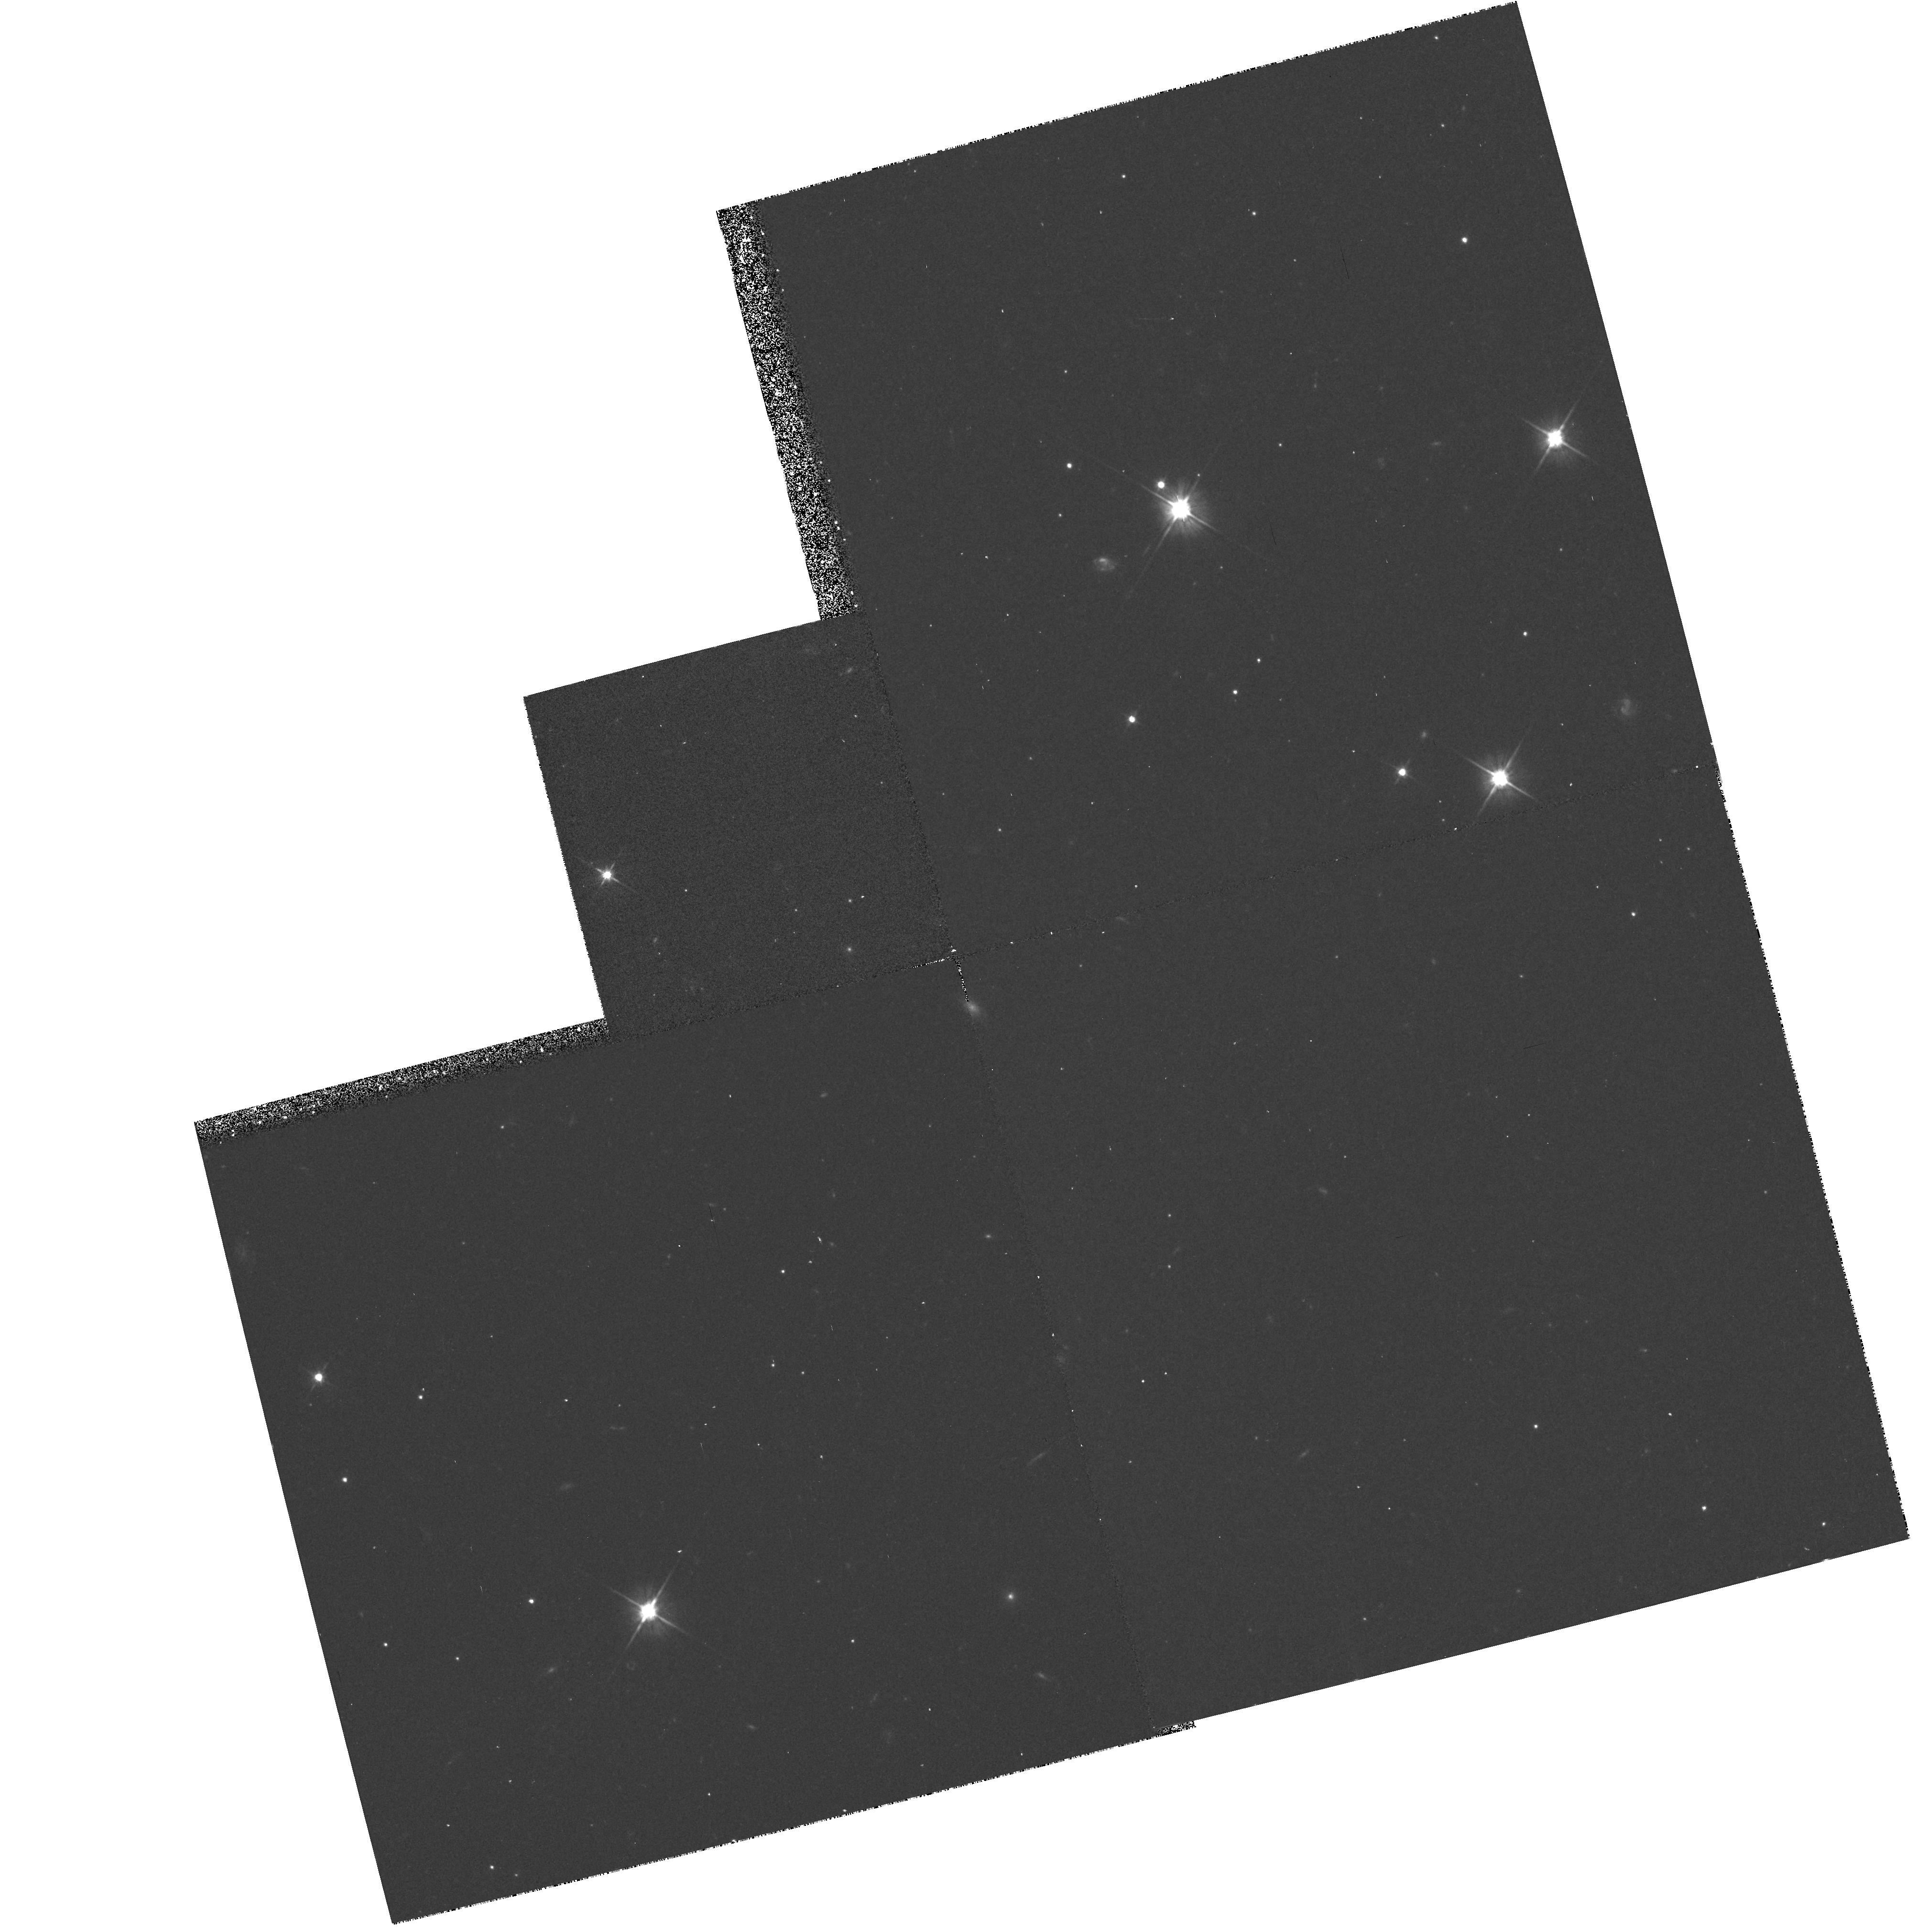
Target: HI-LAT. Instrument: WFPC2/PC. Filter: F606W. Exposure: 20 min. Observation ID: hst_5370_04_wfpc2_pc_f606w_u27r04

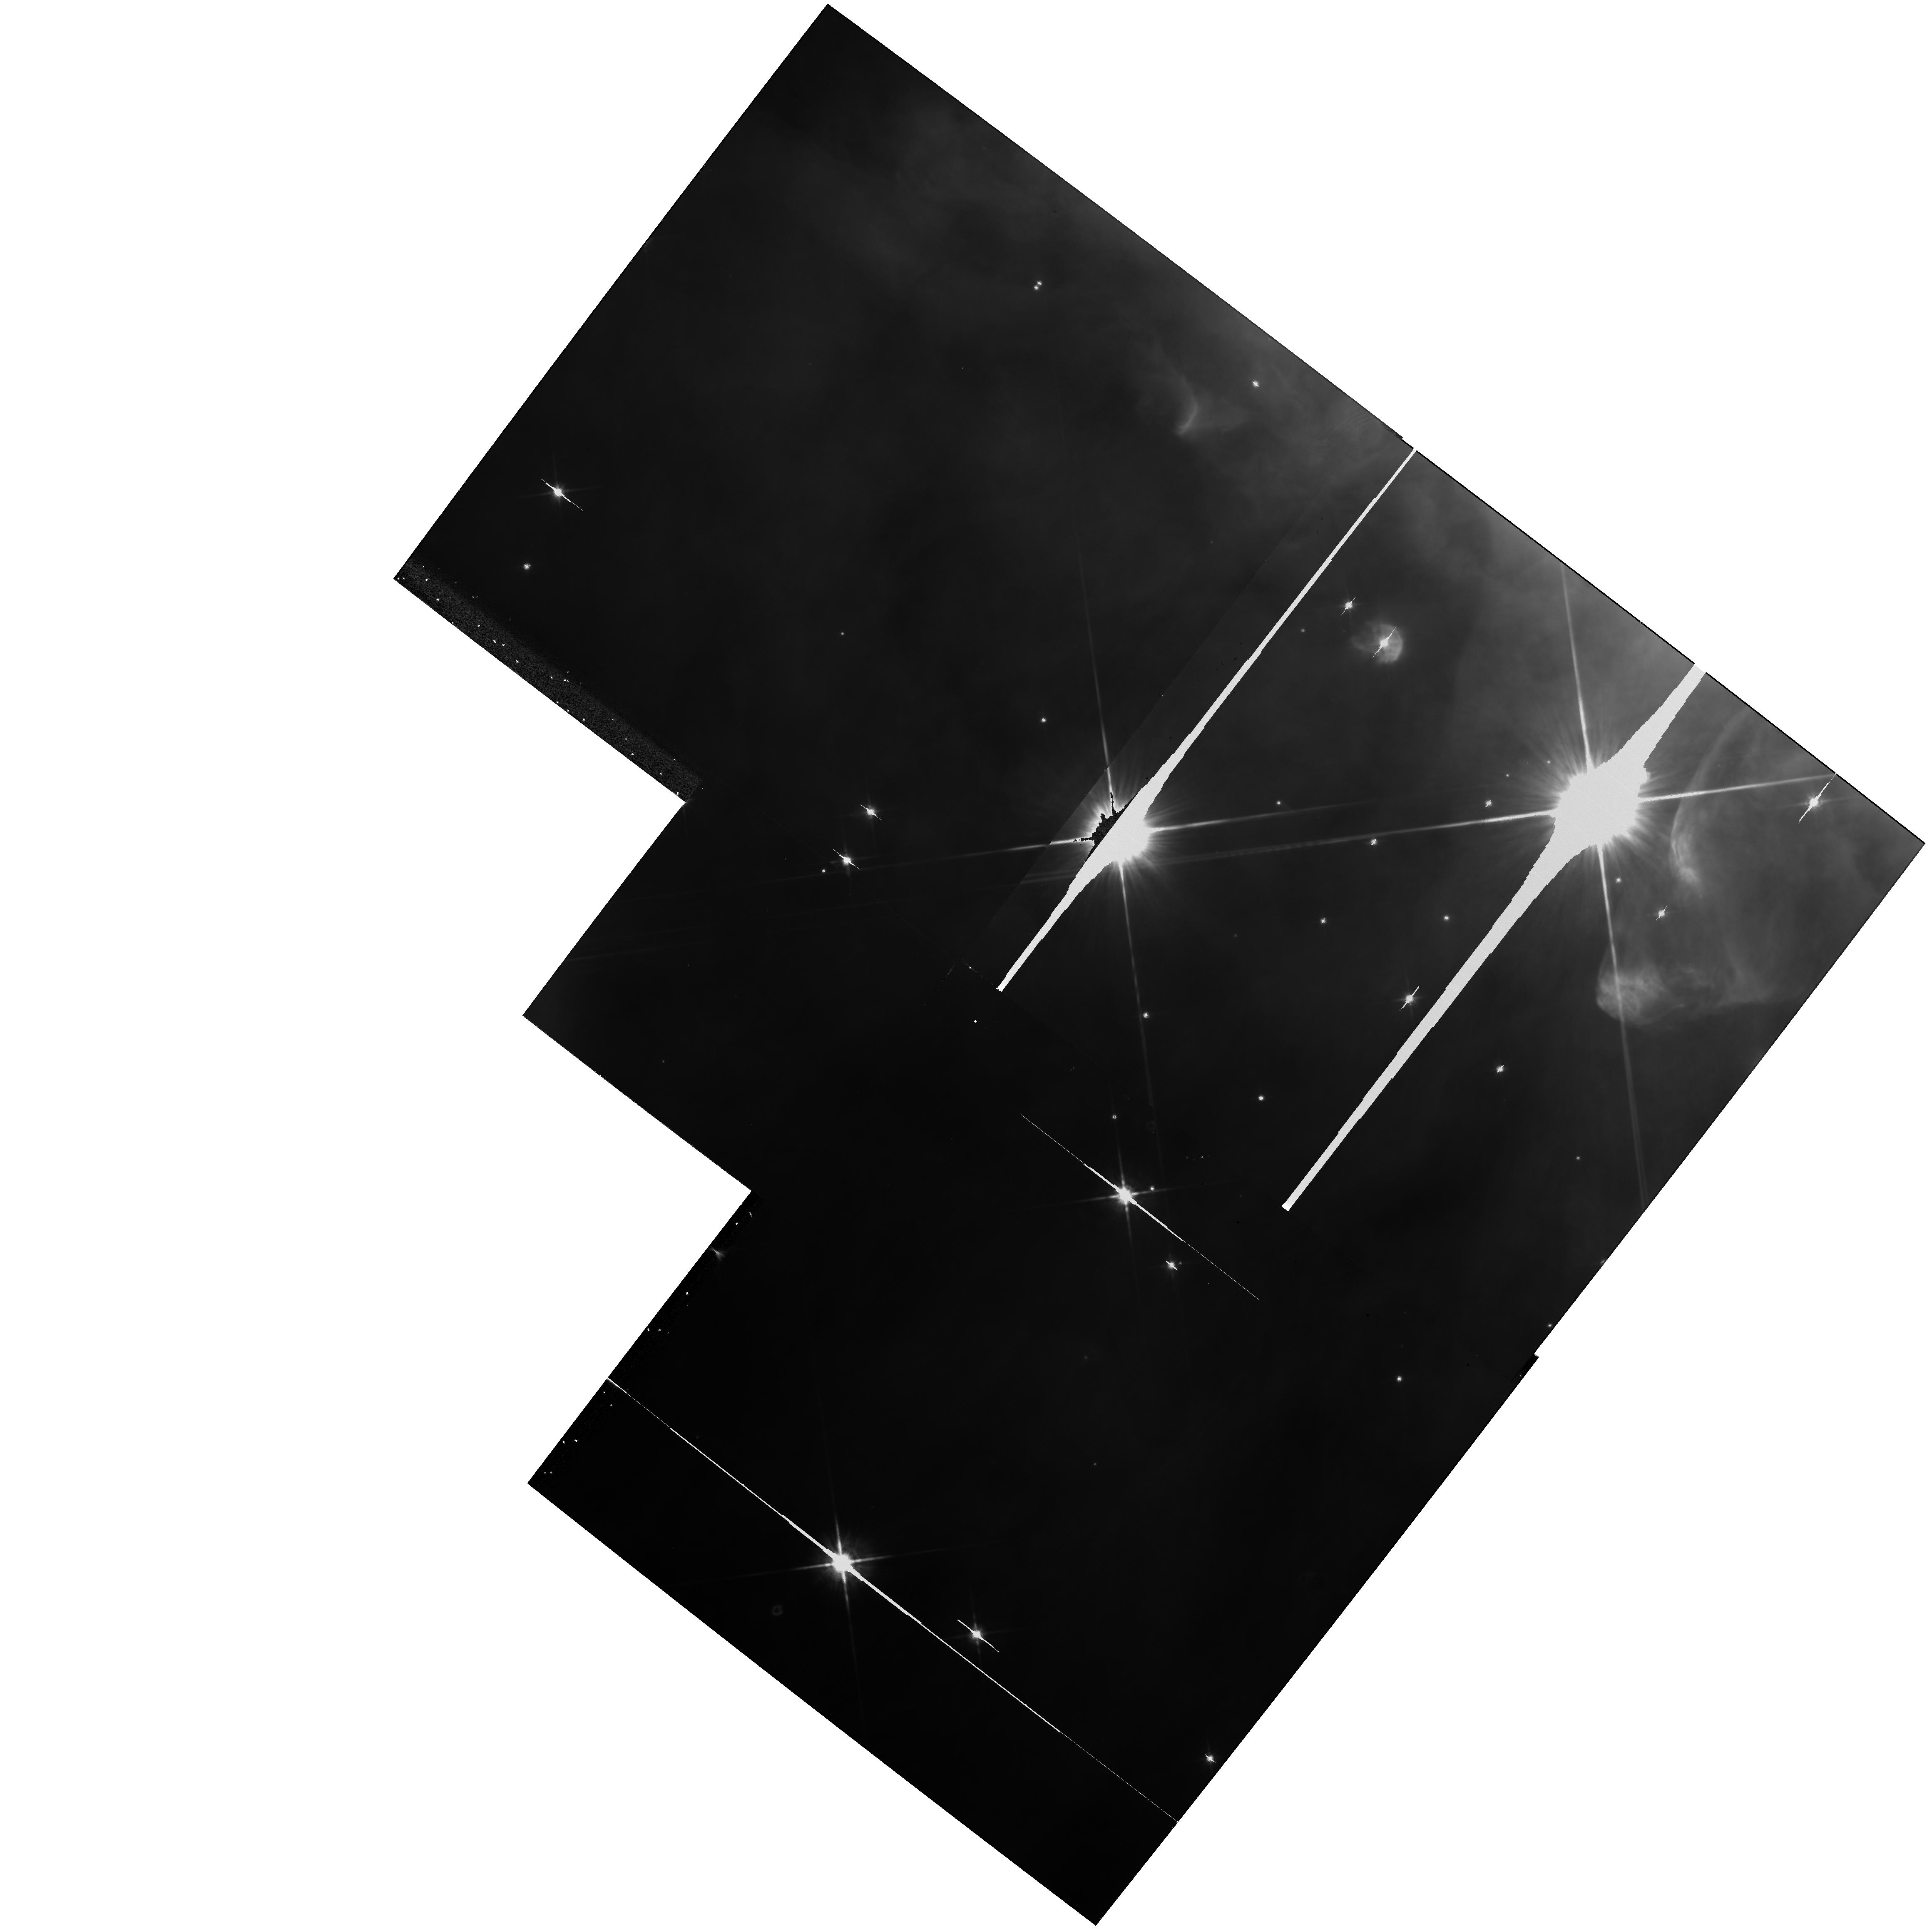
Target: HI-LAT. Instrument: WFPC2/PC. Filter: F814W. Exposure: 13 min. Observation ID: hst_5370_f3_wfpc2_pc_f814w_u27rf3

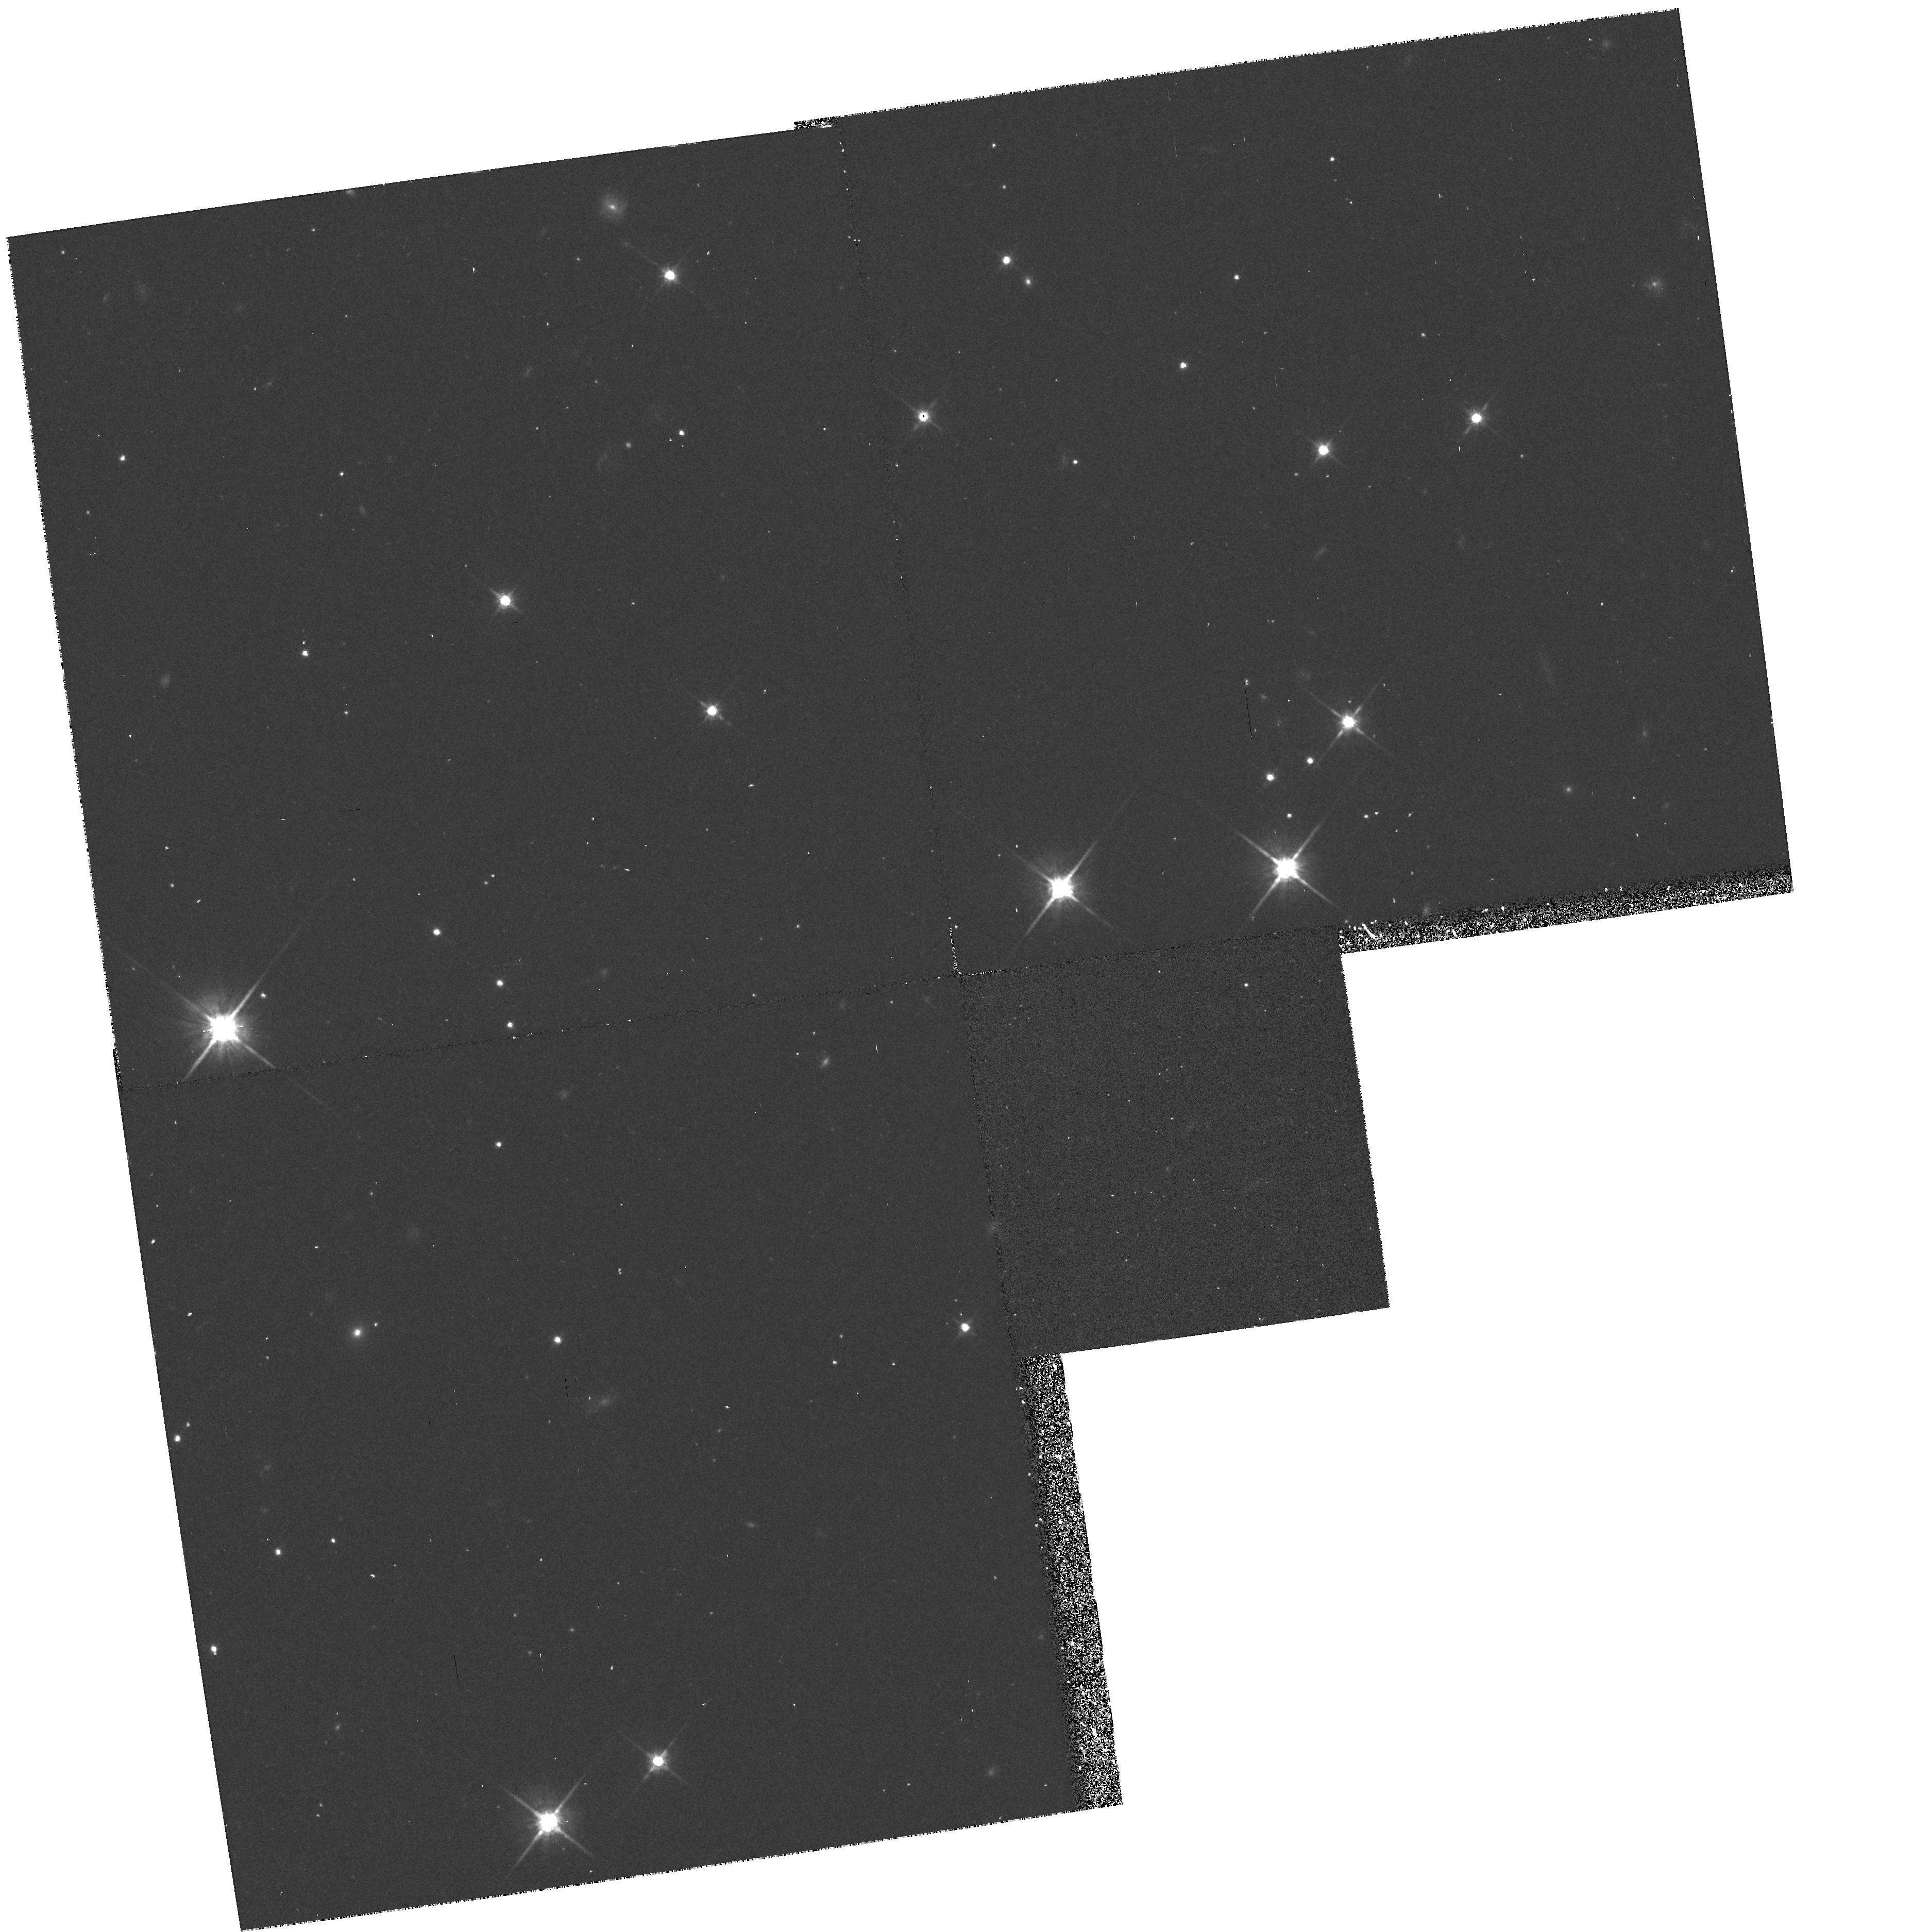
Target: HI-LAT. Instrument: WFPC2/PC. Filter: F814W. Exposure: 33 min. Observation ID: hst_5370_se_wfpc2_pc_f814w_u27rse

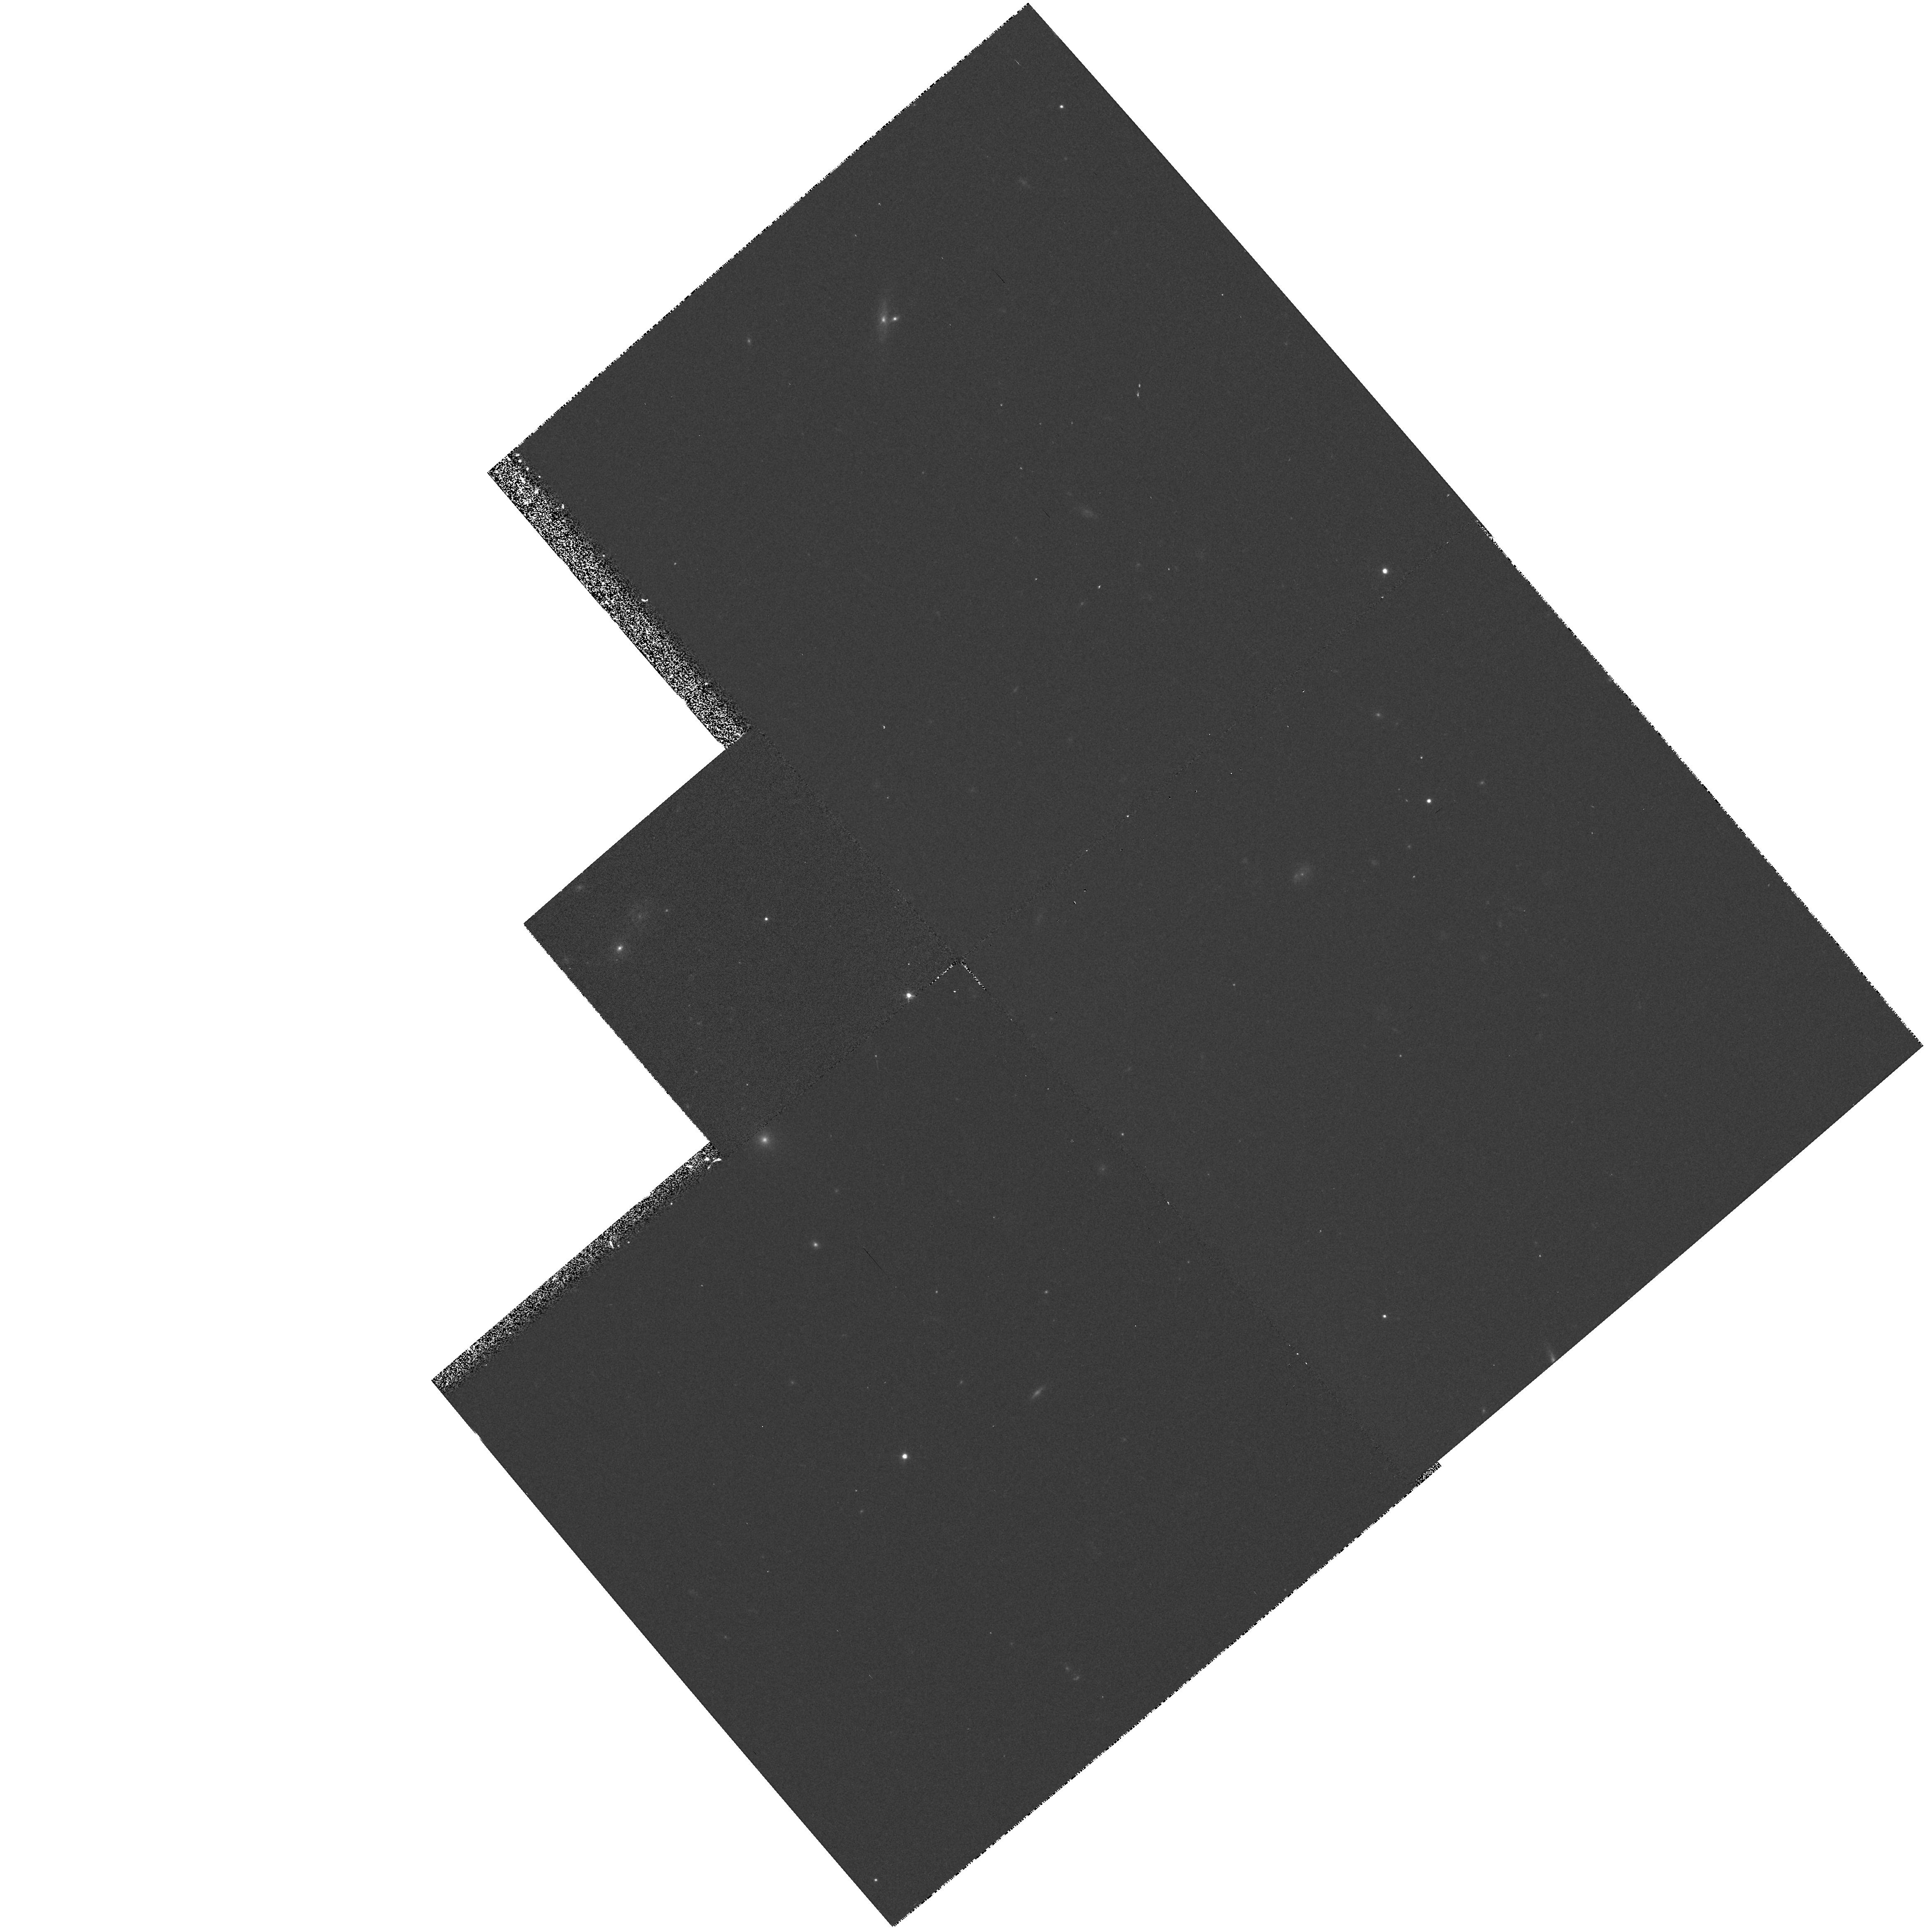
Target: HI-LAT. Instrument: WFPC2/PC. Filter: F606W. Exposure: 13 min. Observation ID: hst_5370_ek_wfpc2_pc_f606w_u27rek

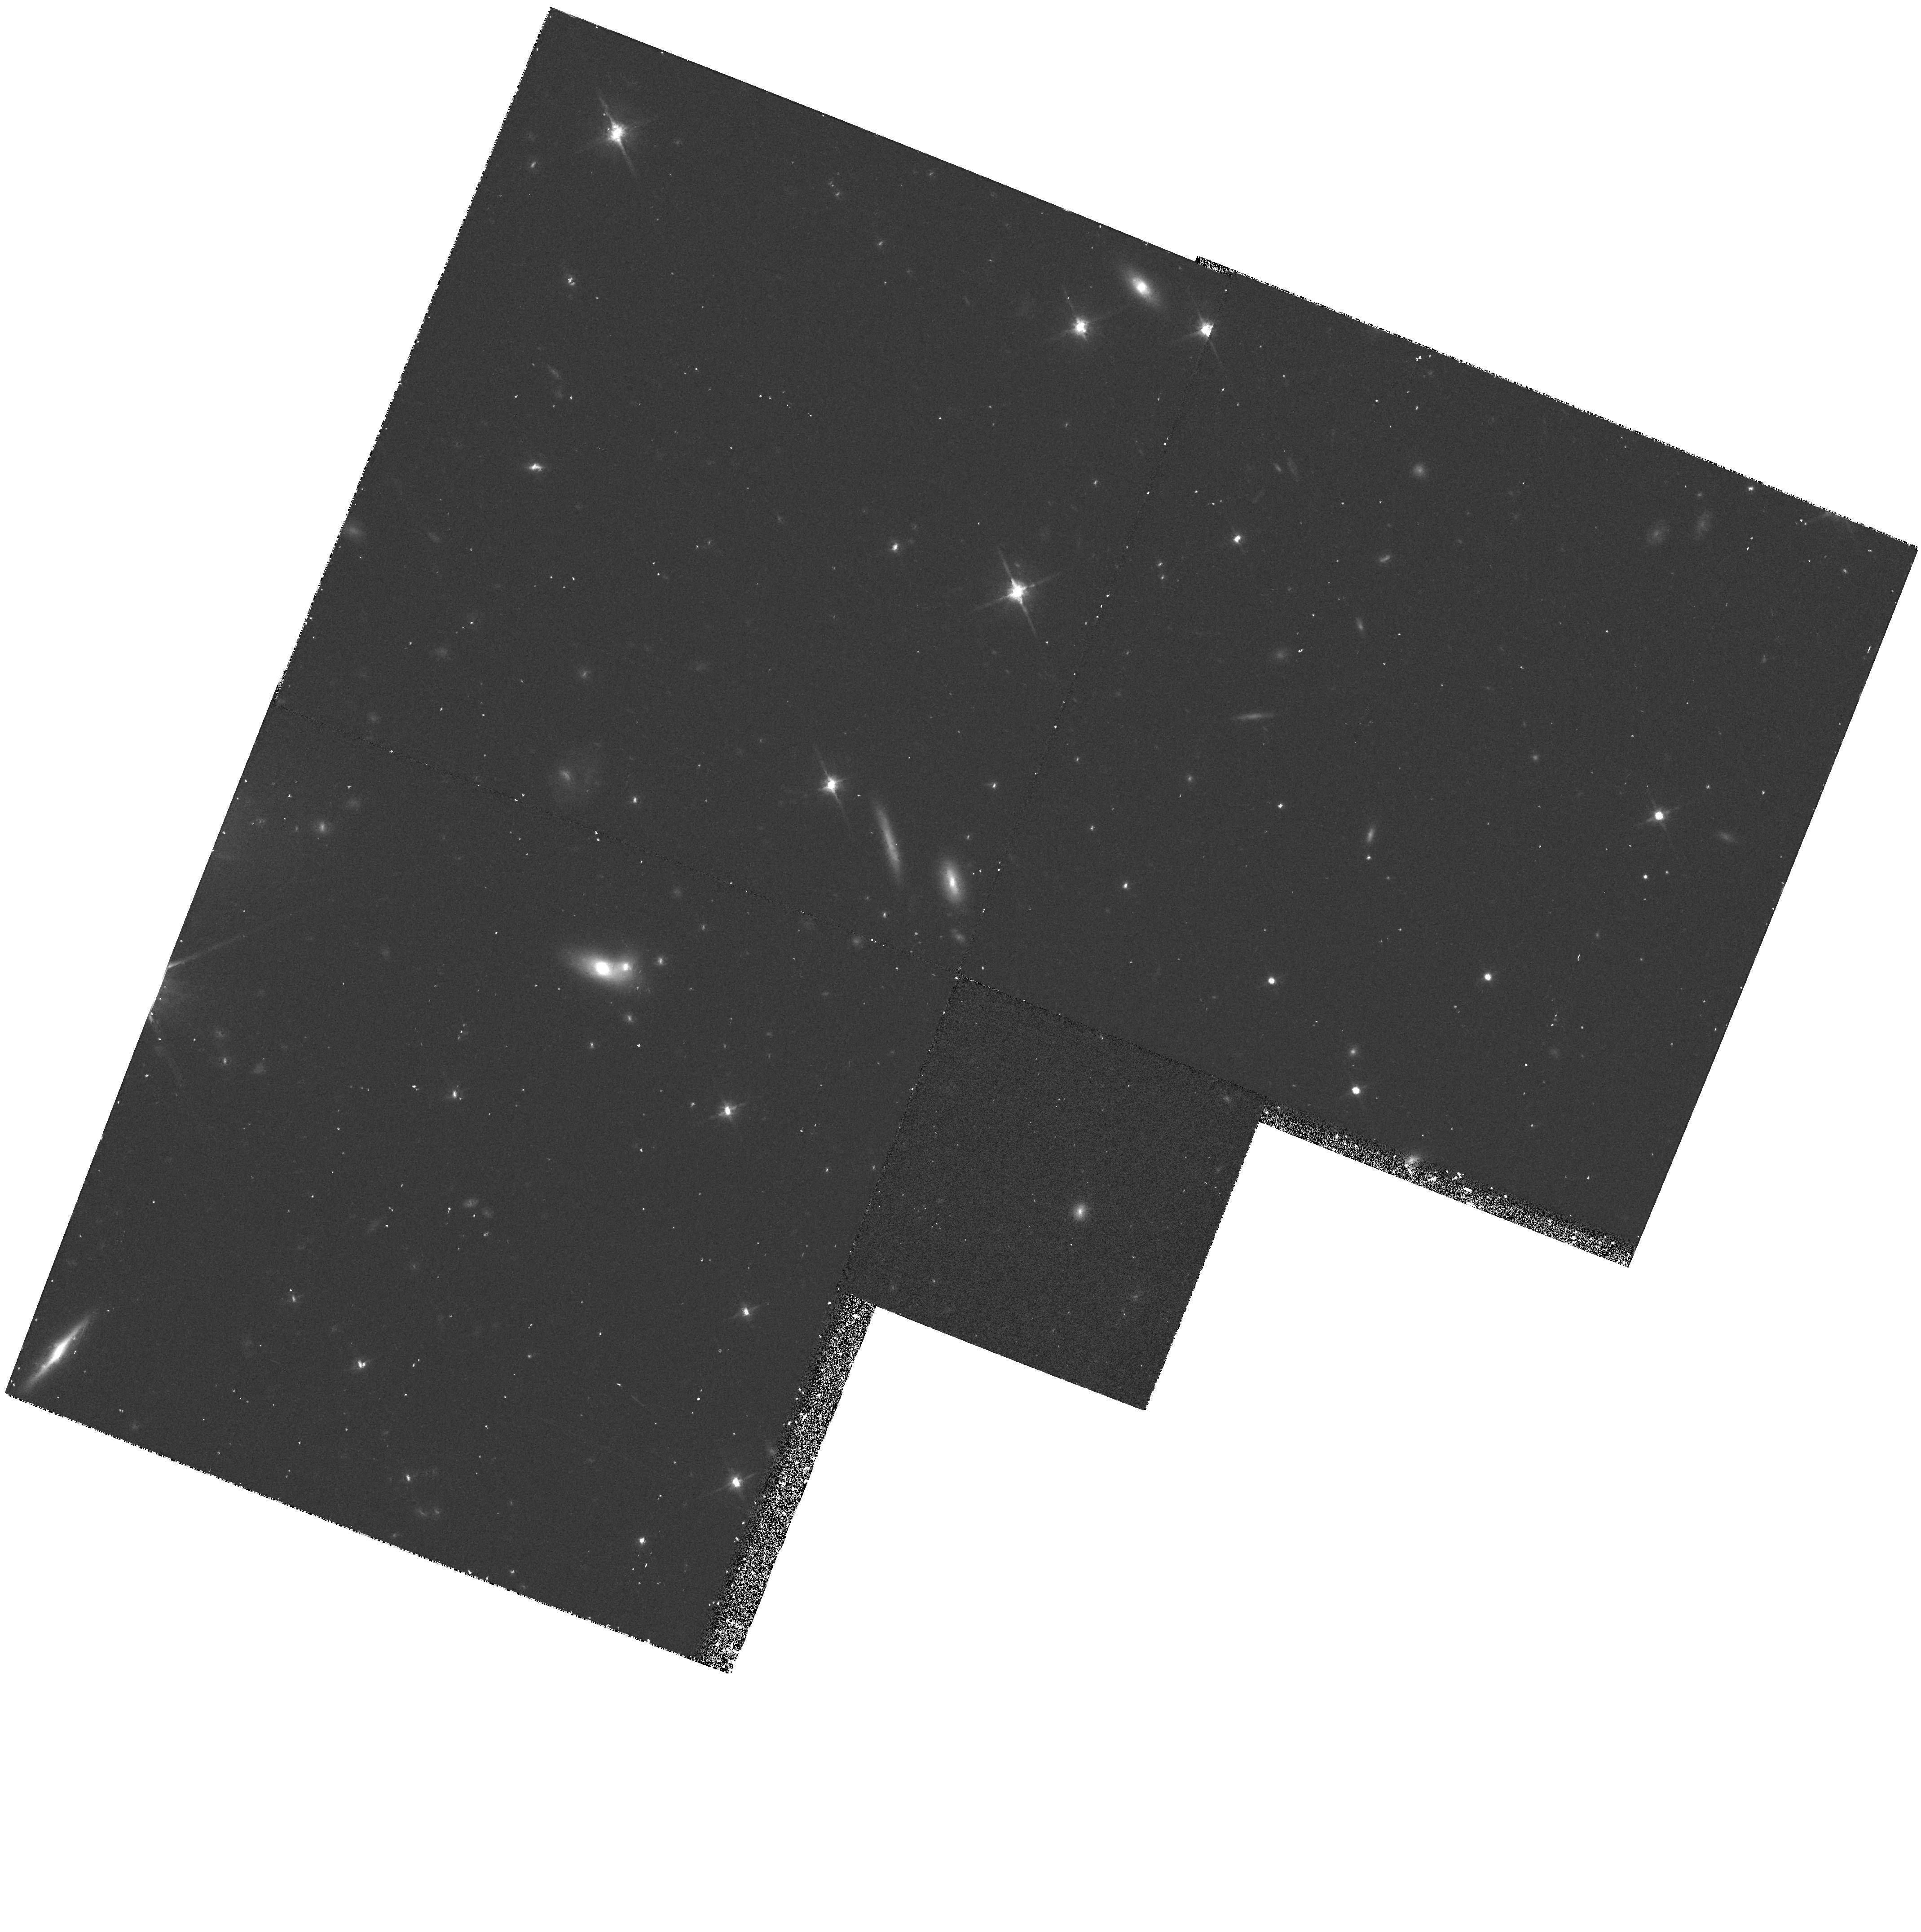
Target: HI-LAT. Instrument: WFPC2/PC. Filter: F814W. Exposure: 33 min. Observation ID: hst_5370_br_wfpc2_pc_f814w_u27rbr

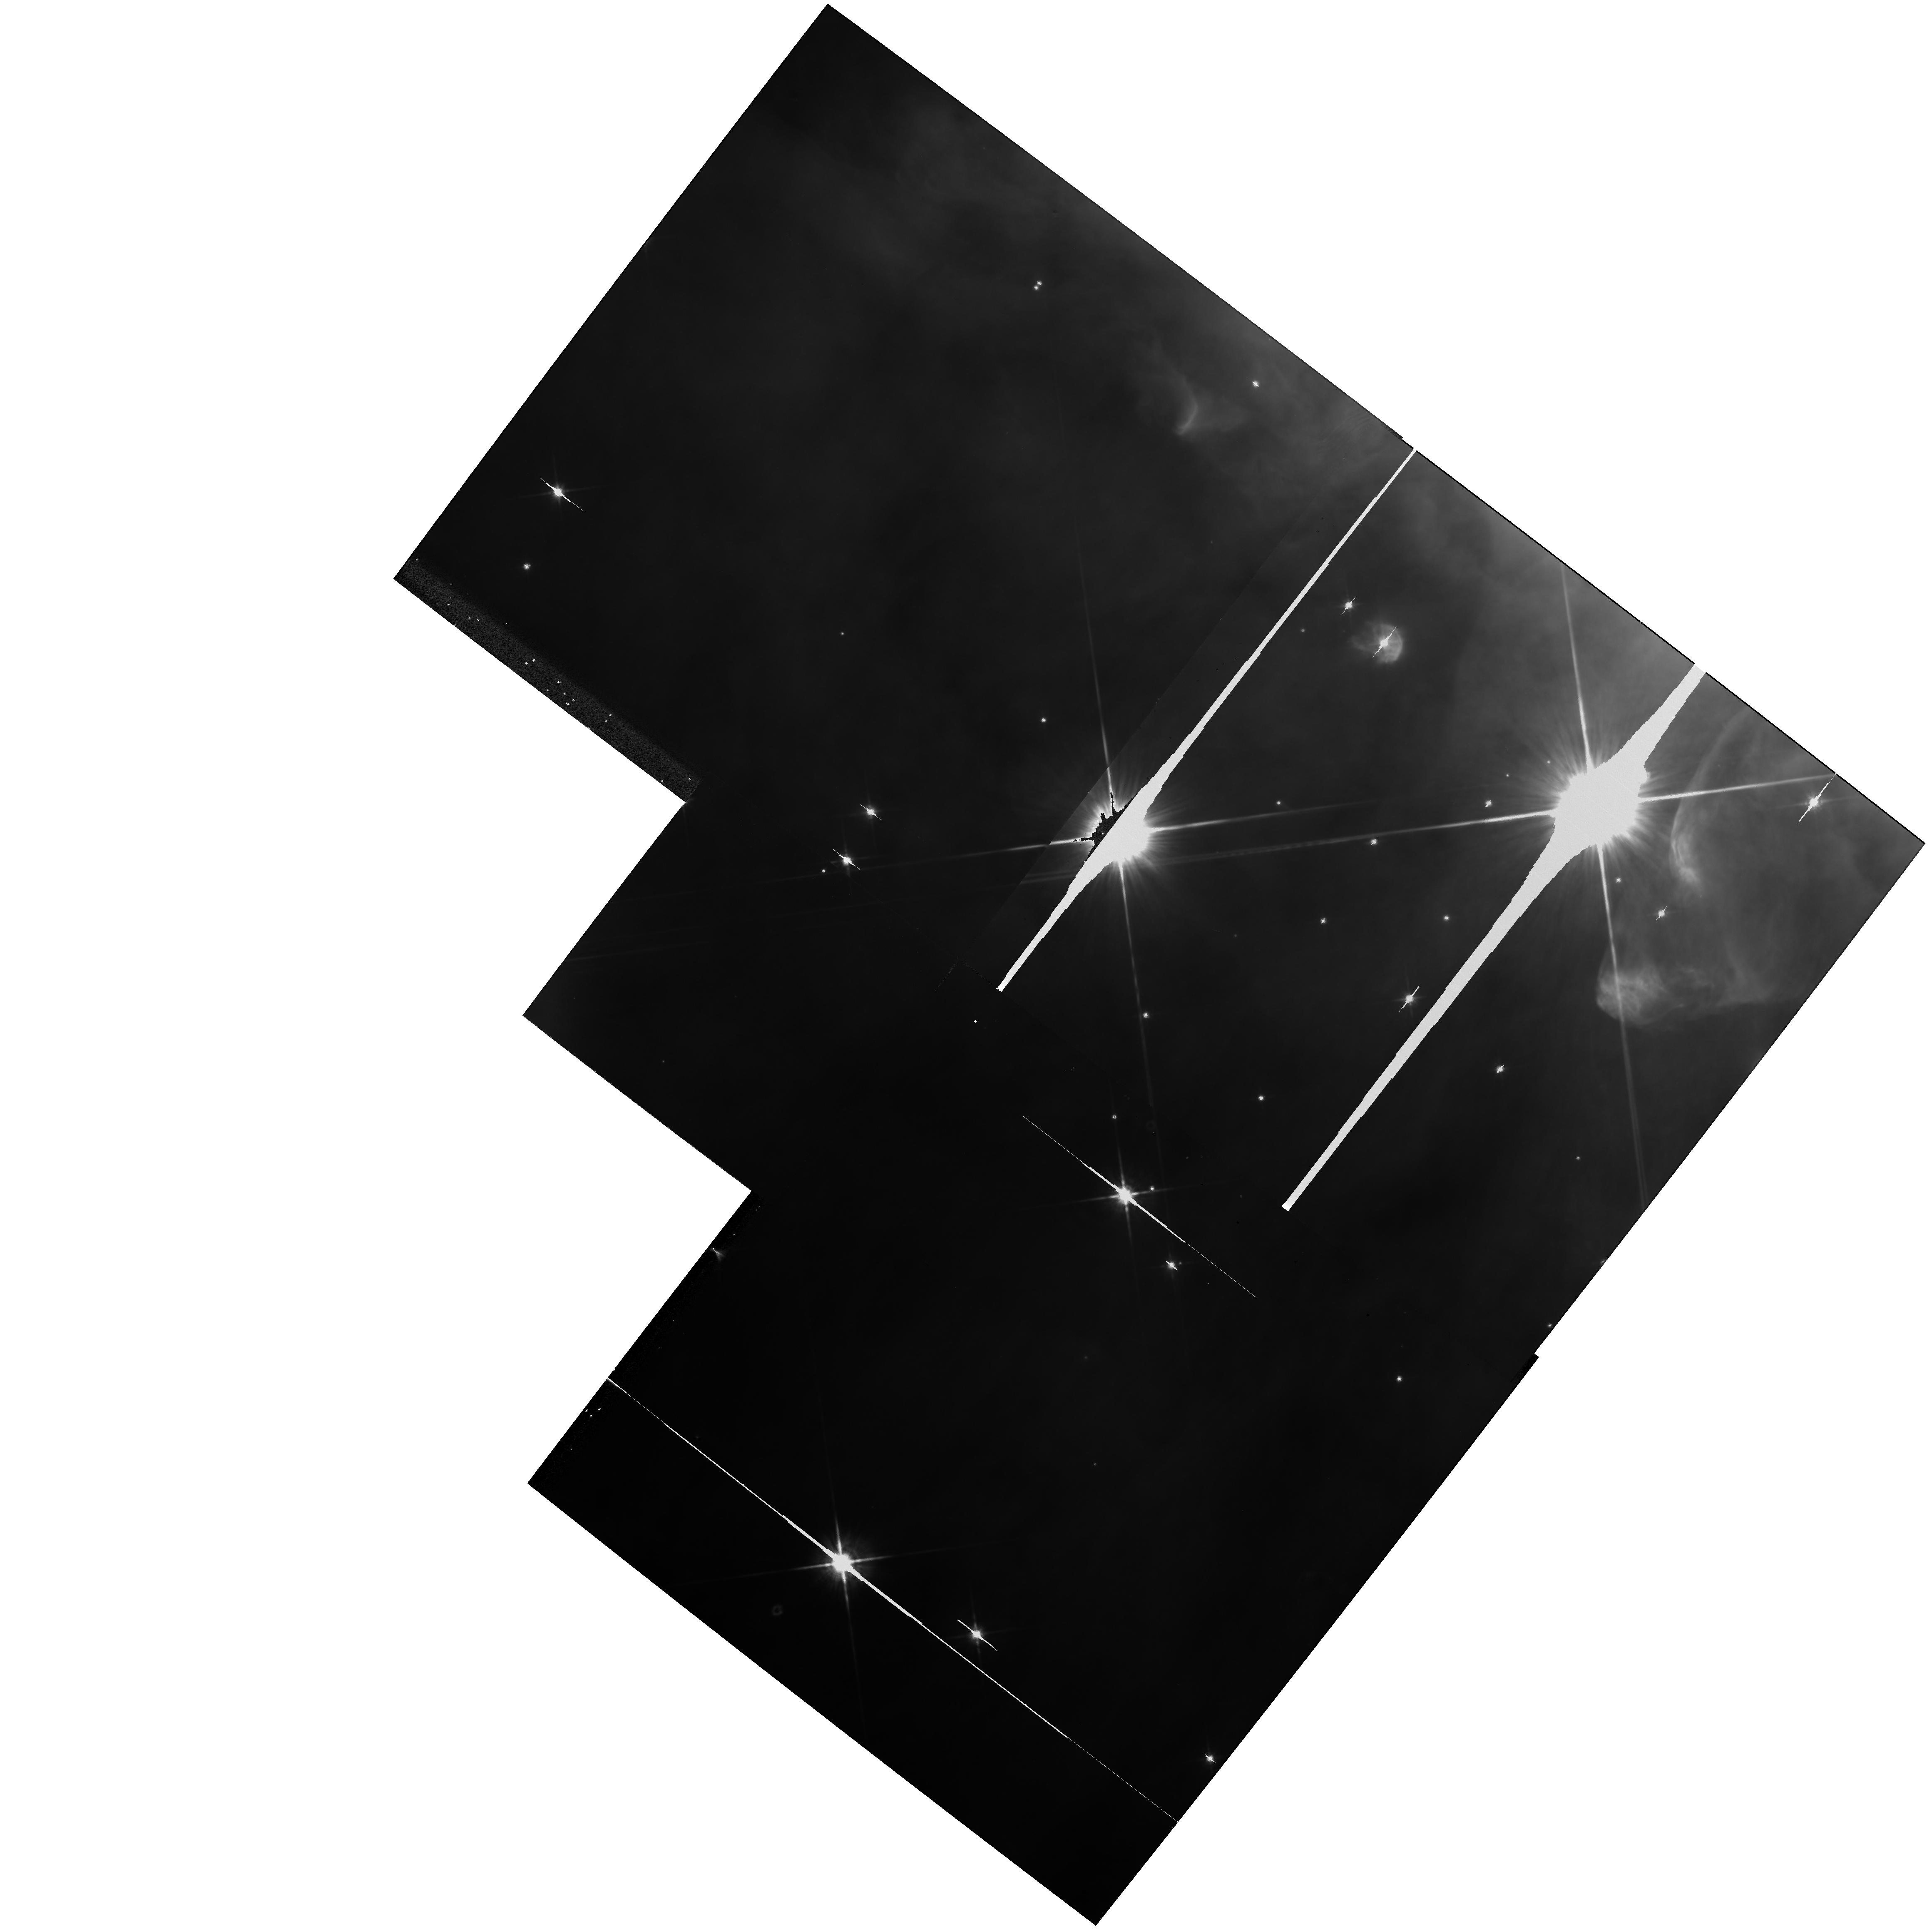
Target: HI-LAT. Instrument: WFPC2/PC. Filter: F814W. Exposure: 13 min. Observation ID: hst_5370_f7_wfpc2_pc_f814w_u27rf7

HST MEDIUM-DEEP SURVEY: CYCLE4MEDIUM HIGH GAL. LAT - CR-SPLIT (PI: Griffiths, Richard E.)

We propose to continue the Medium-Deep Survey as a Key Project. In doing so, we plan to increase the overall efficiency of HST, mainly by taking deep multicolor images with the WF/PC in parallel mode, but also by including UV images with the FOC when the WF/PC is primary. In addition to the great potential for serendipitous discoveries, the parallel data are needed to undertake a number of scientifically important programs, both in Galactic and extra-galactic astronomy. In particular, we will concentrate on areas ranging from the evolution of galaxies to Galactic structure, and on serendipitous searches for objects from the solar system to goal of measuring variability and proper motions, and to optimize the limiting magnitudes and color baselines for fields of particular interest. Our access to large ground-based telescopes is a major strength of the team that will ensure that the HST survey is optimized and followed up in a timely and coordinated way, using HST only for its unique properties of UV sensitivity, high resolution and low background.